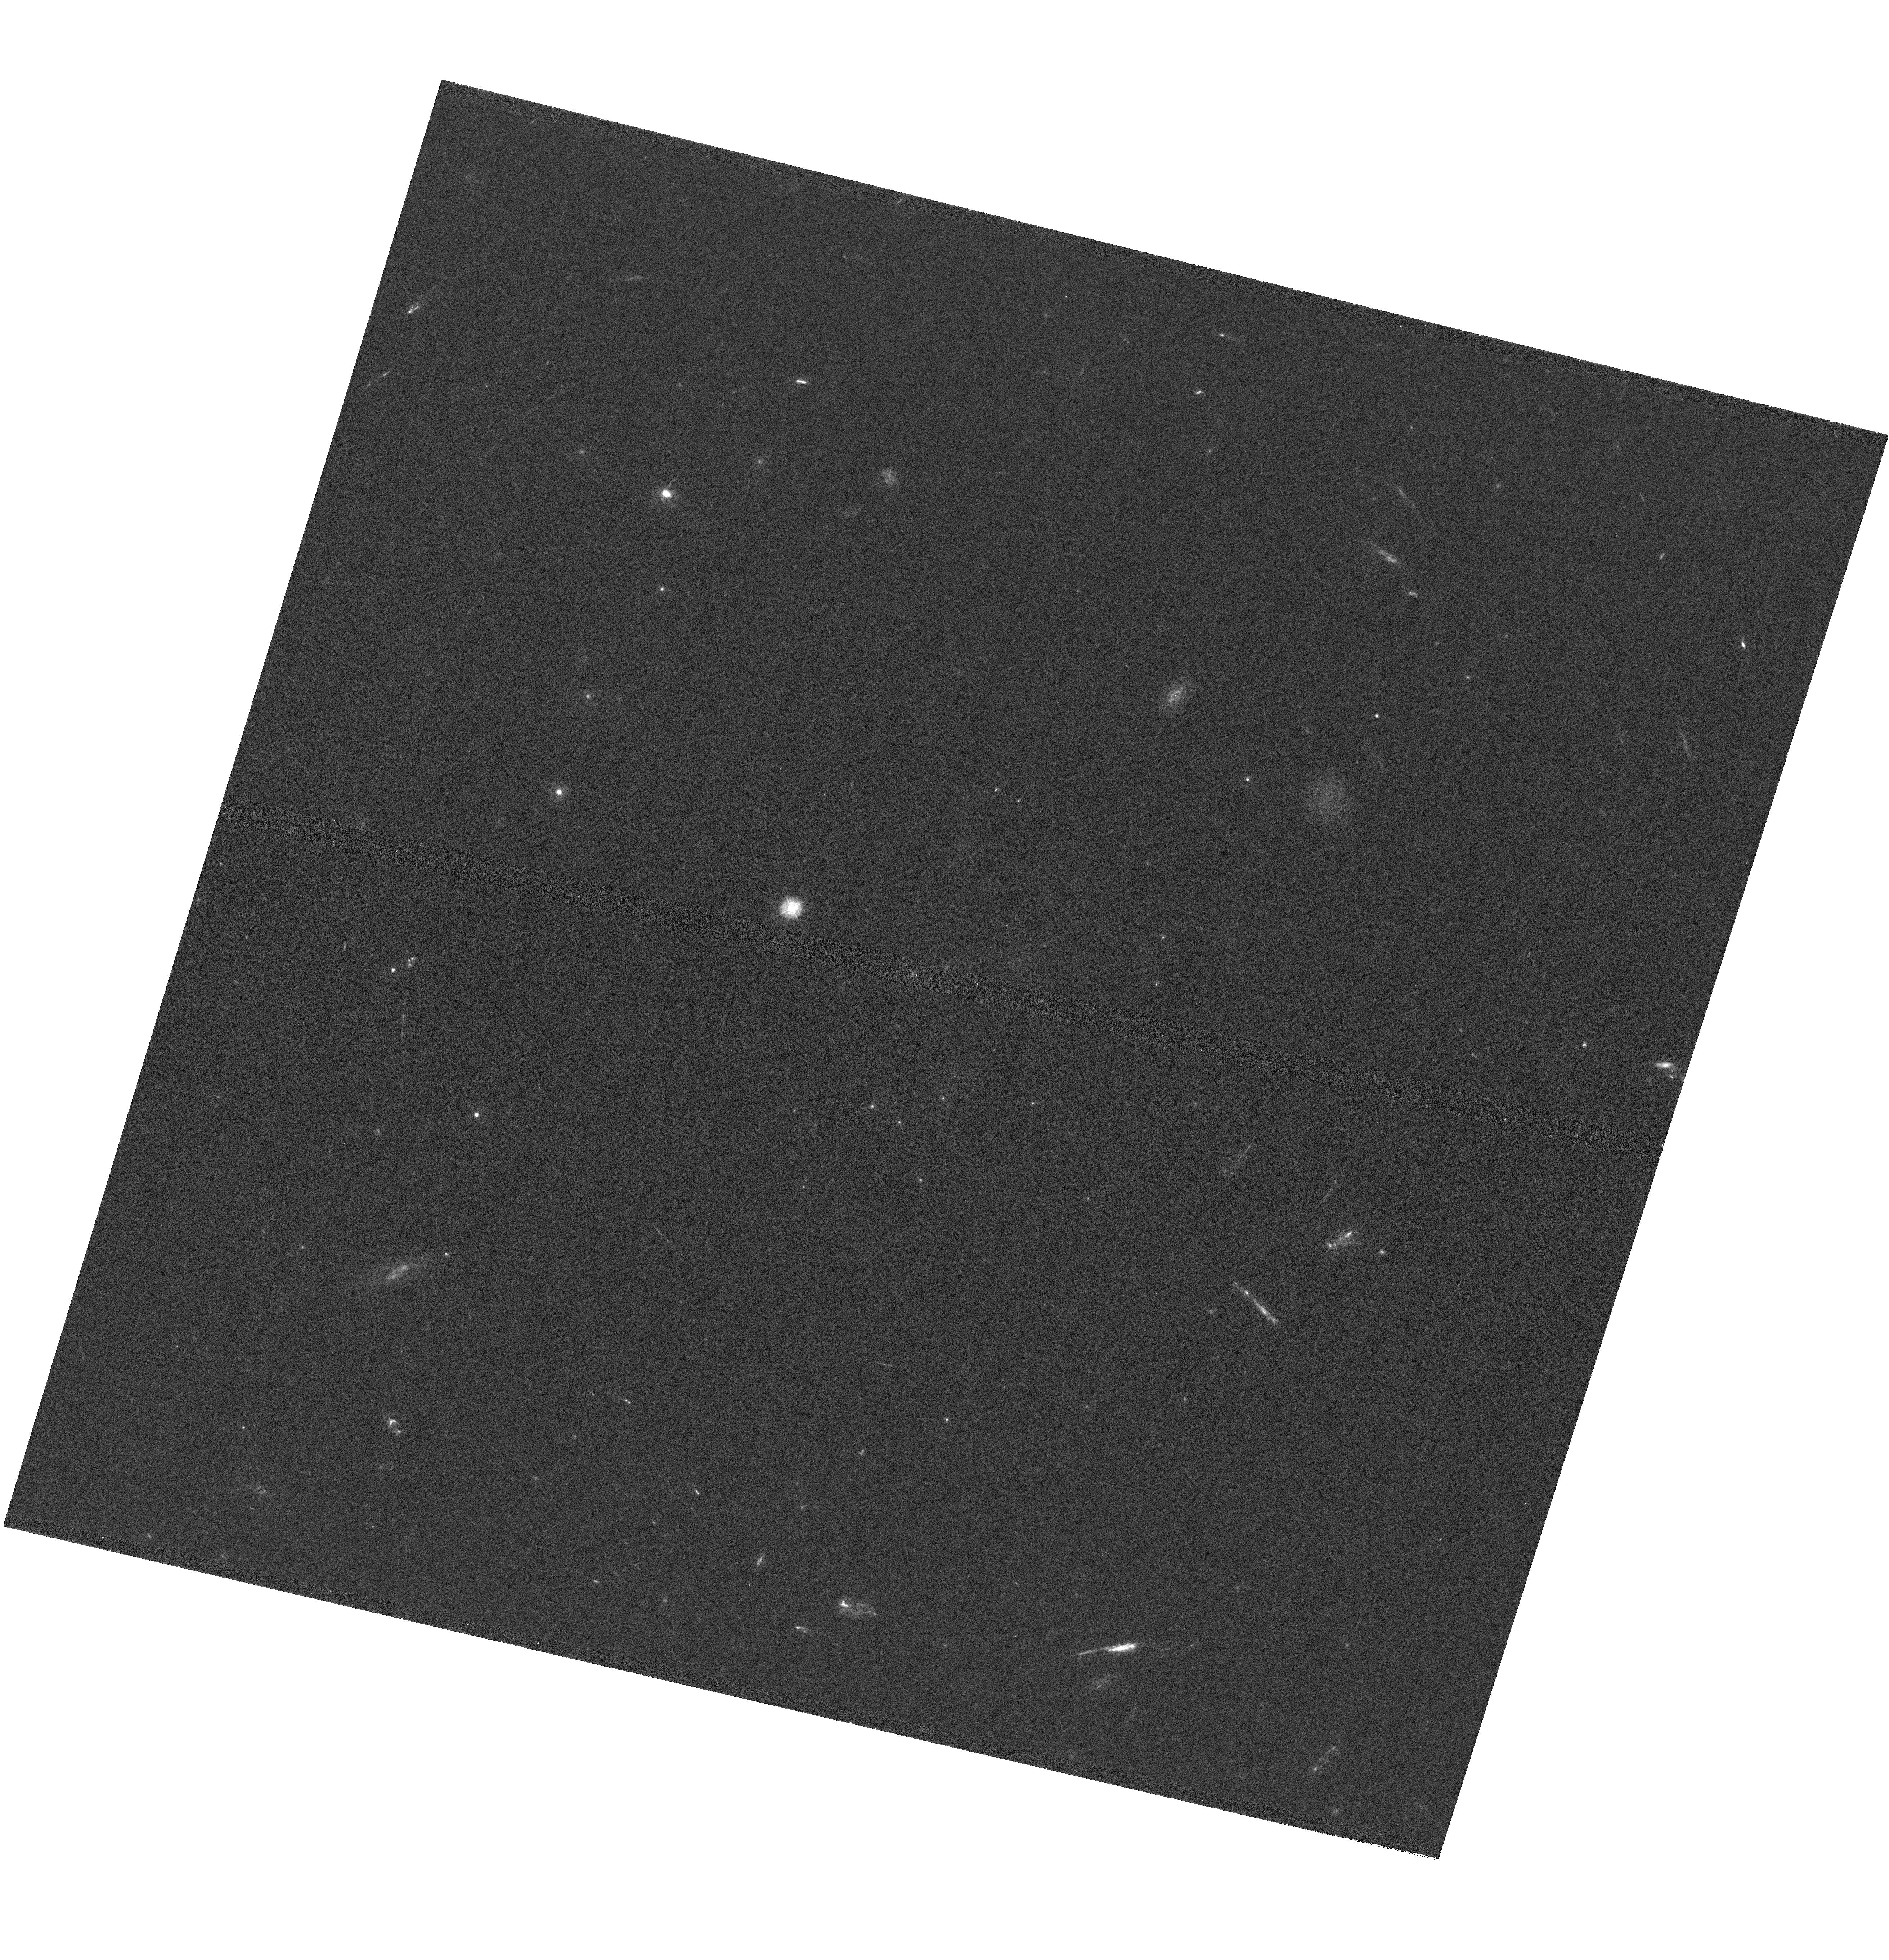
Target: A1689. Instrument: WFC3/UVIS. Filter: F275W. Exposure: 2.9 h. Observation ID: hst_12201_05_wfc3_uvis_f275w_ibja05

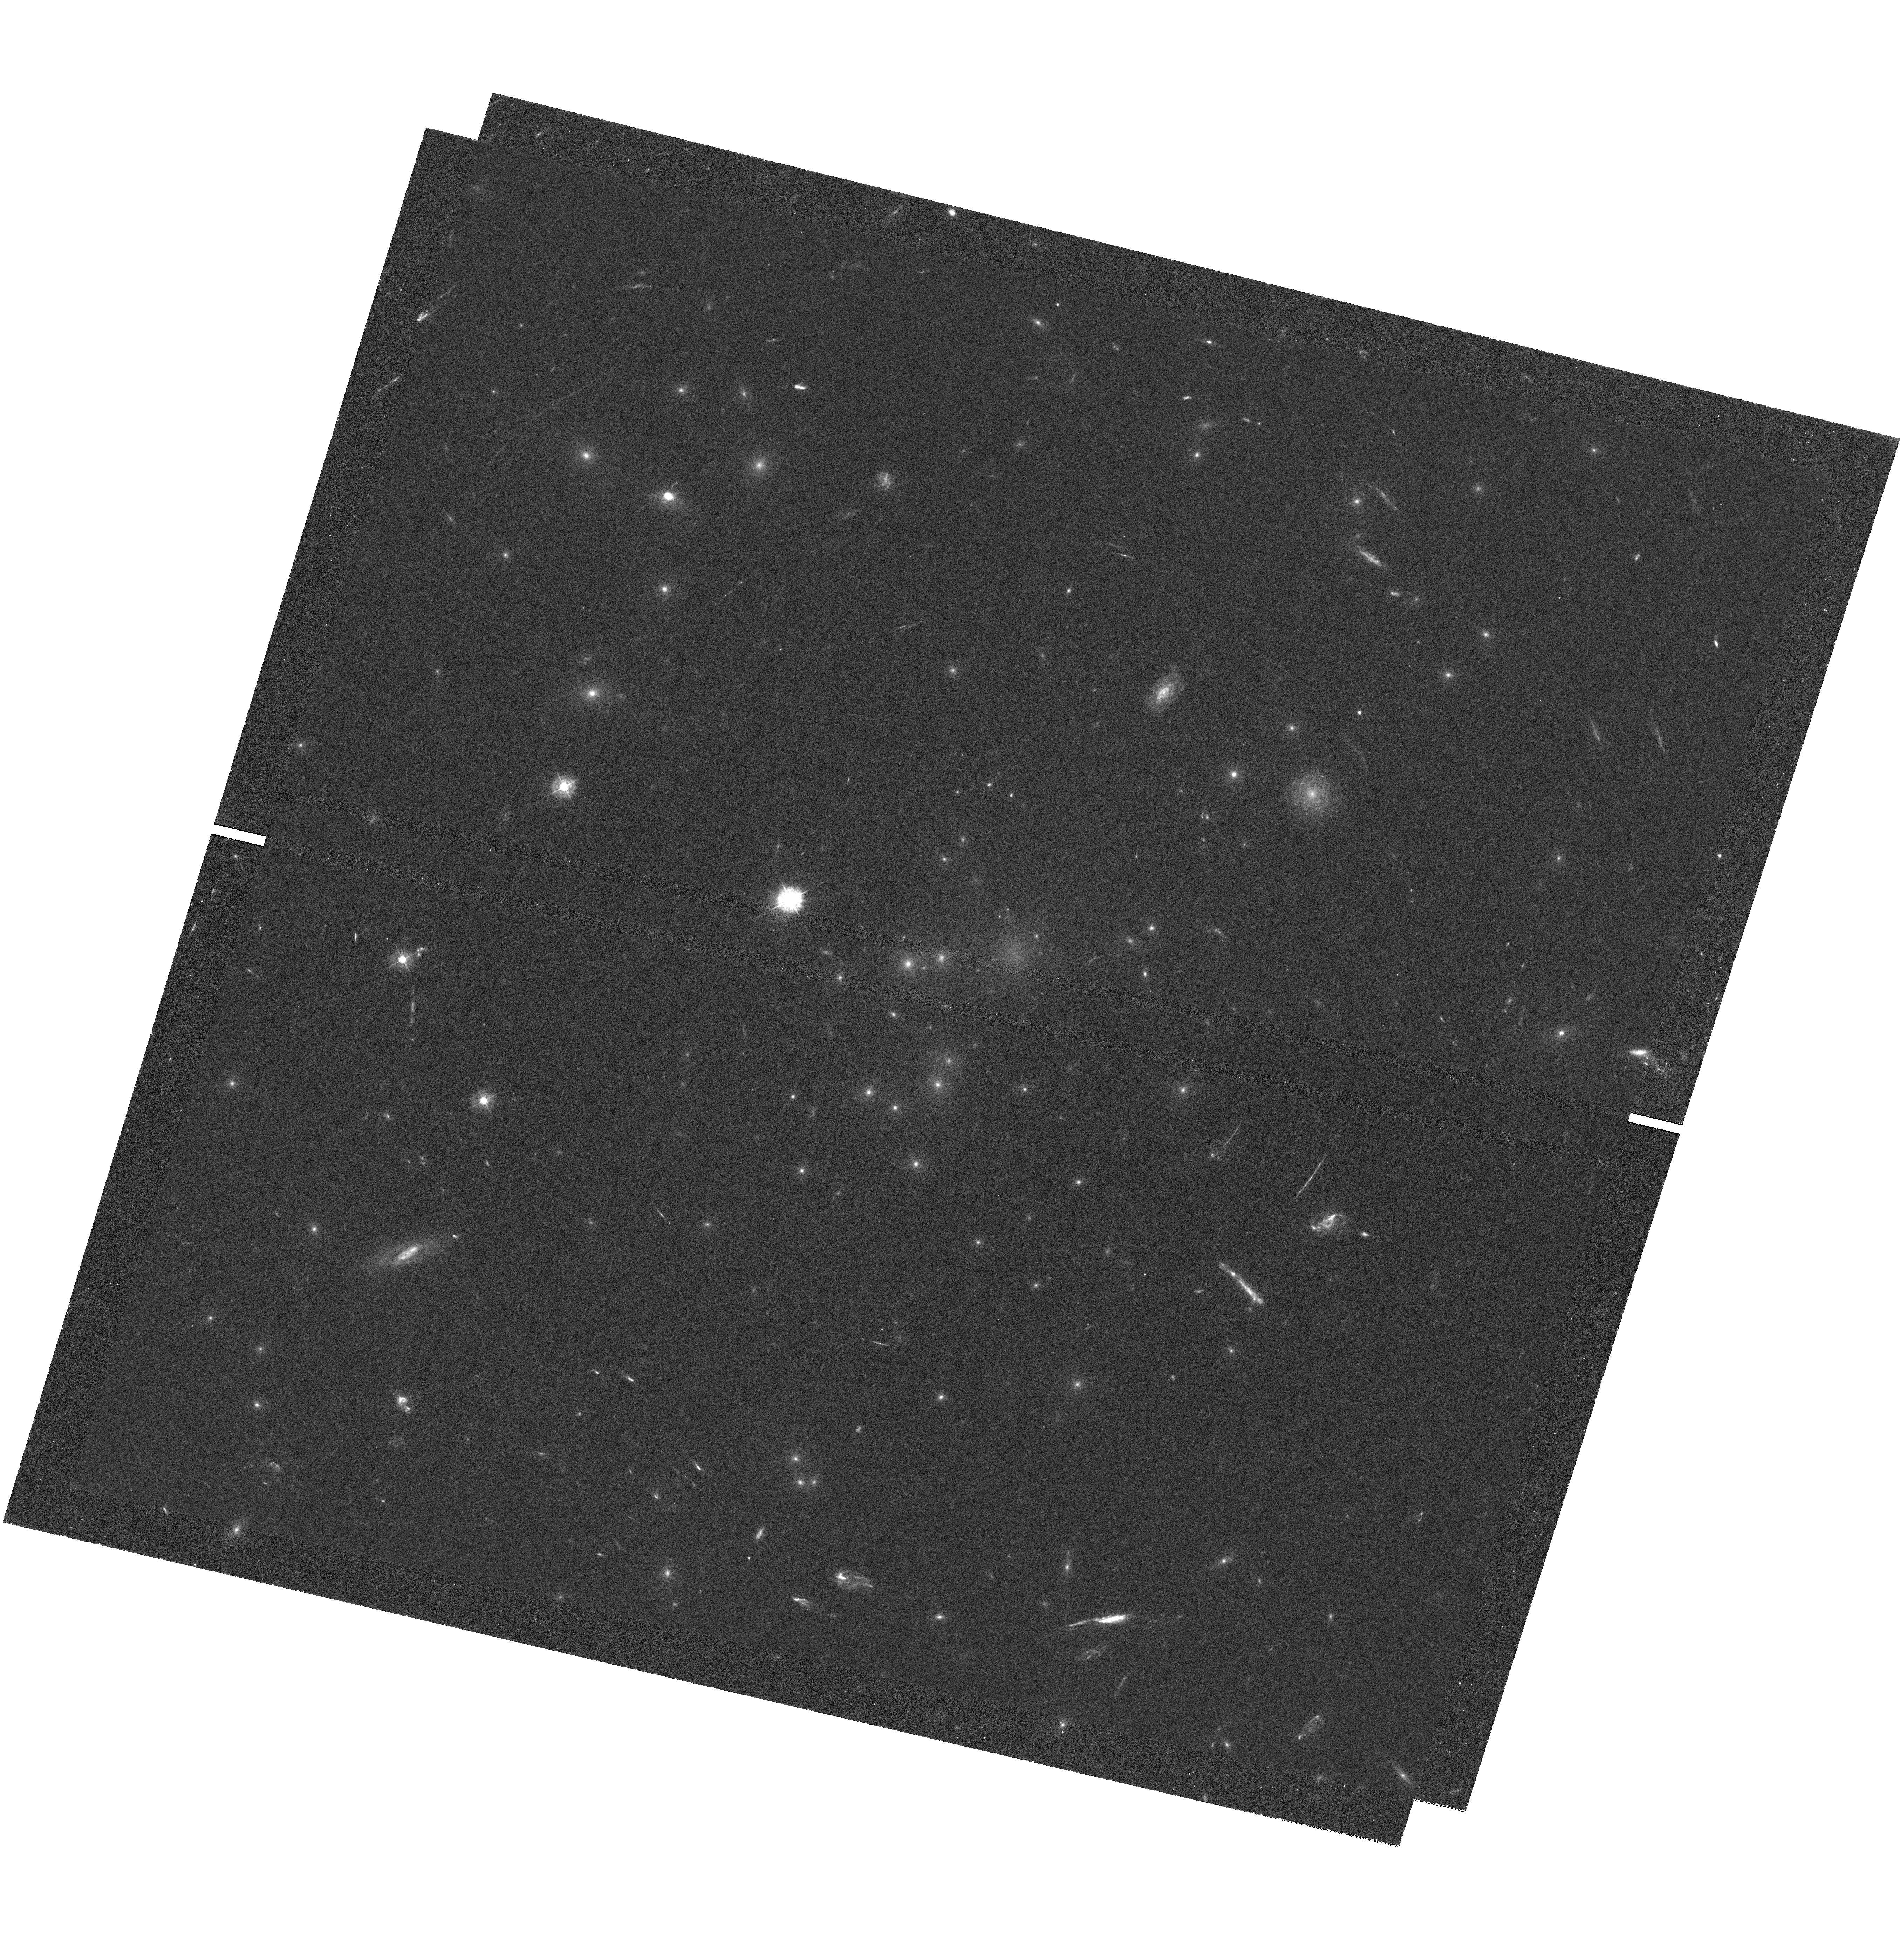
Target: A1689. Instrument: WFC3/UVIS. Filter: F336W. Exposure: 2.9 h. Observation ID: hst_12201_01_wfc3_uvis_f336w_ibja01

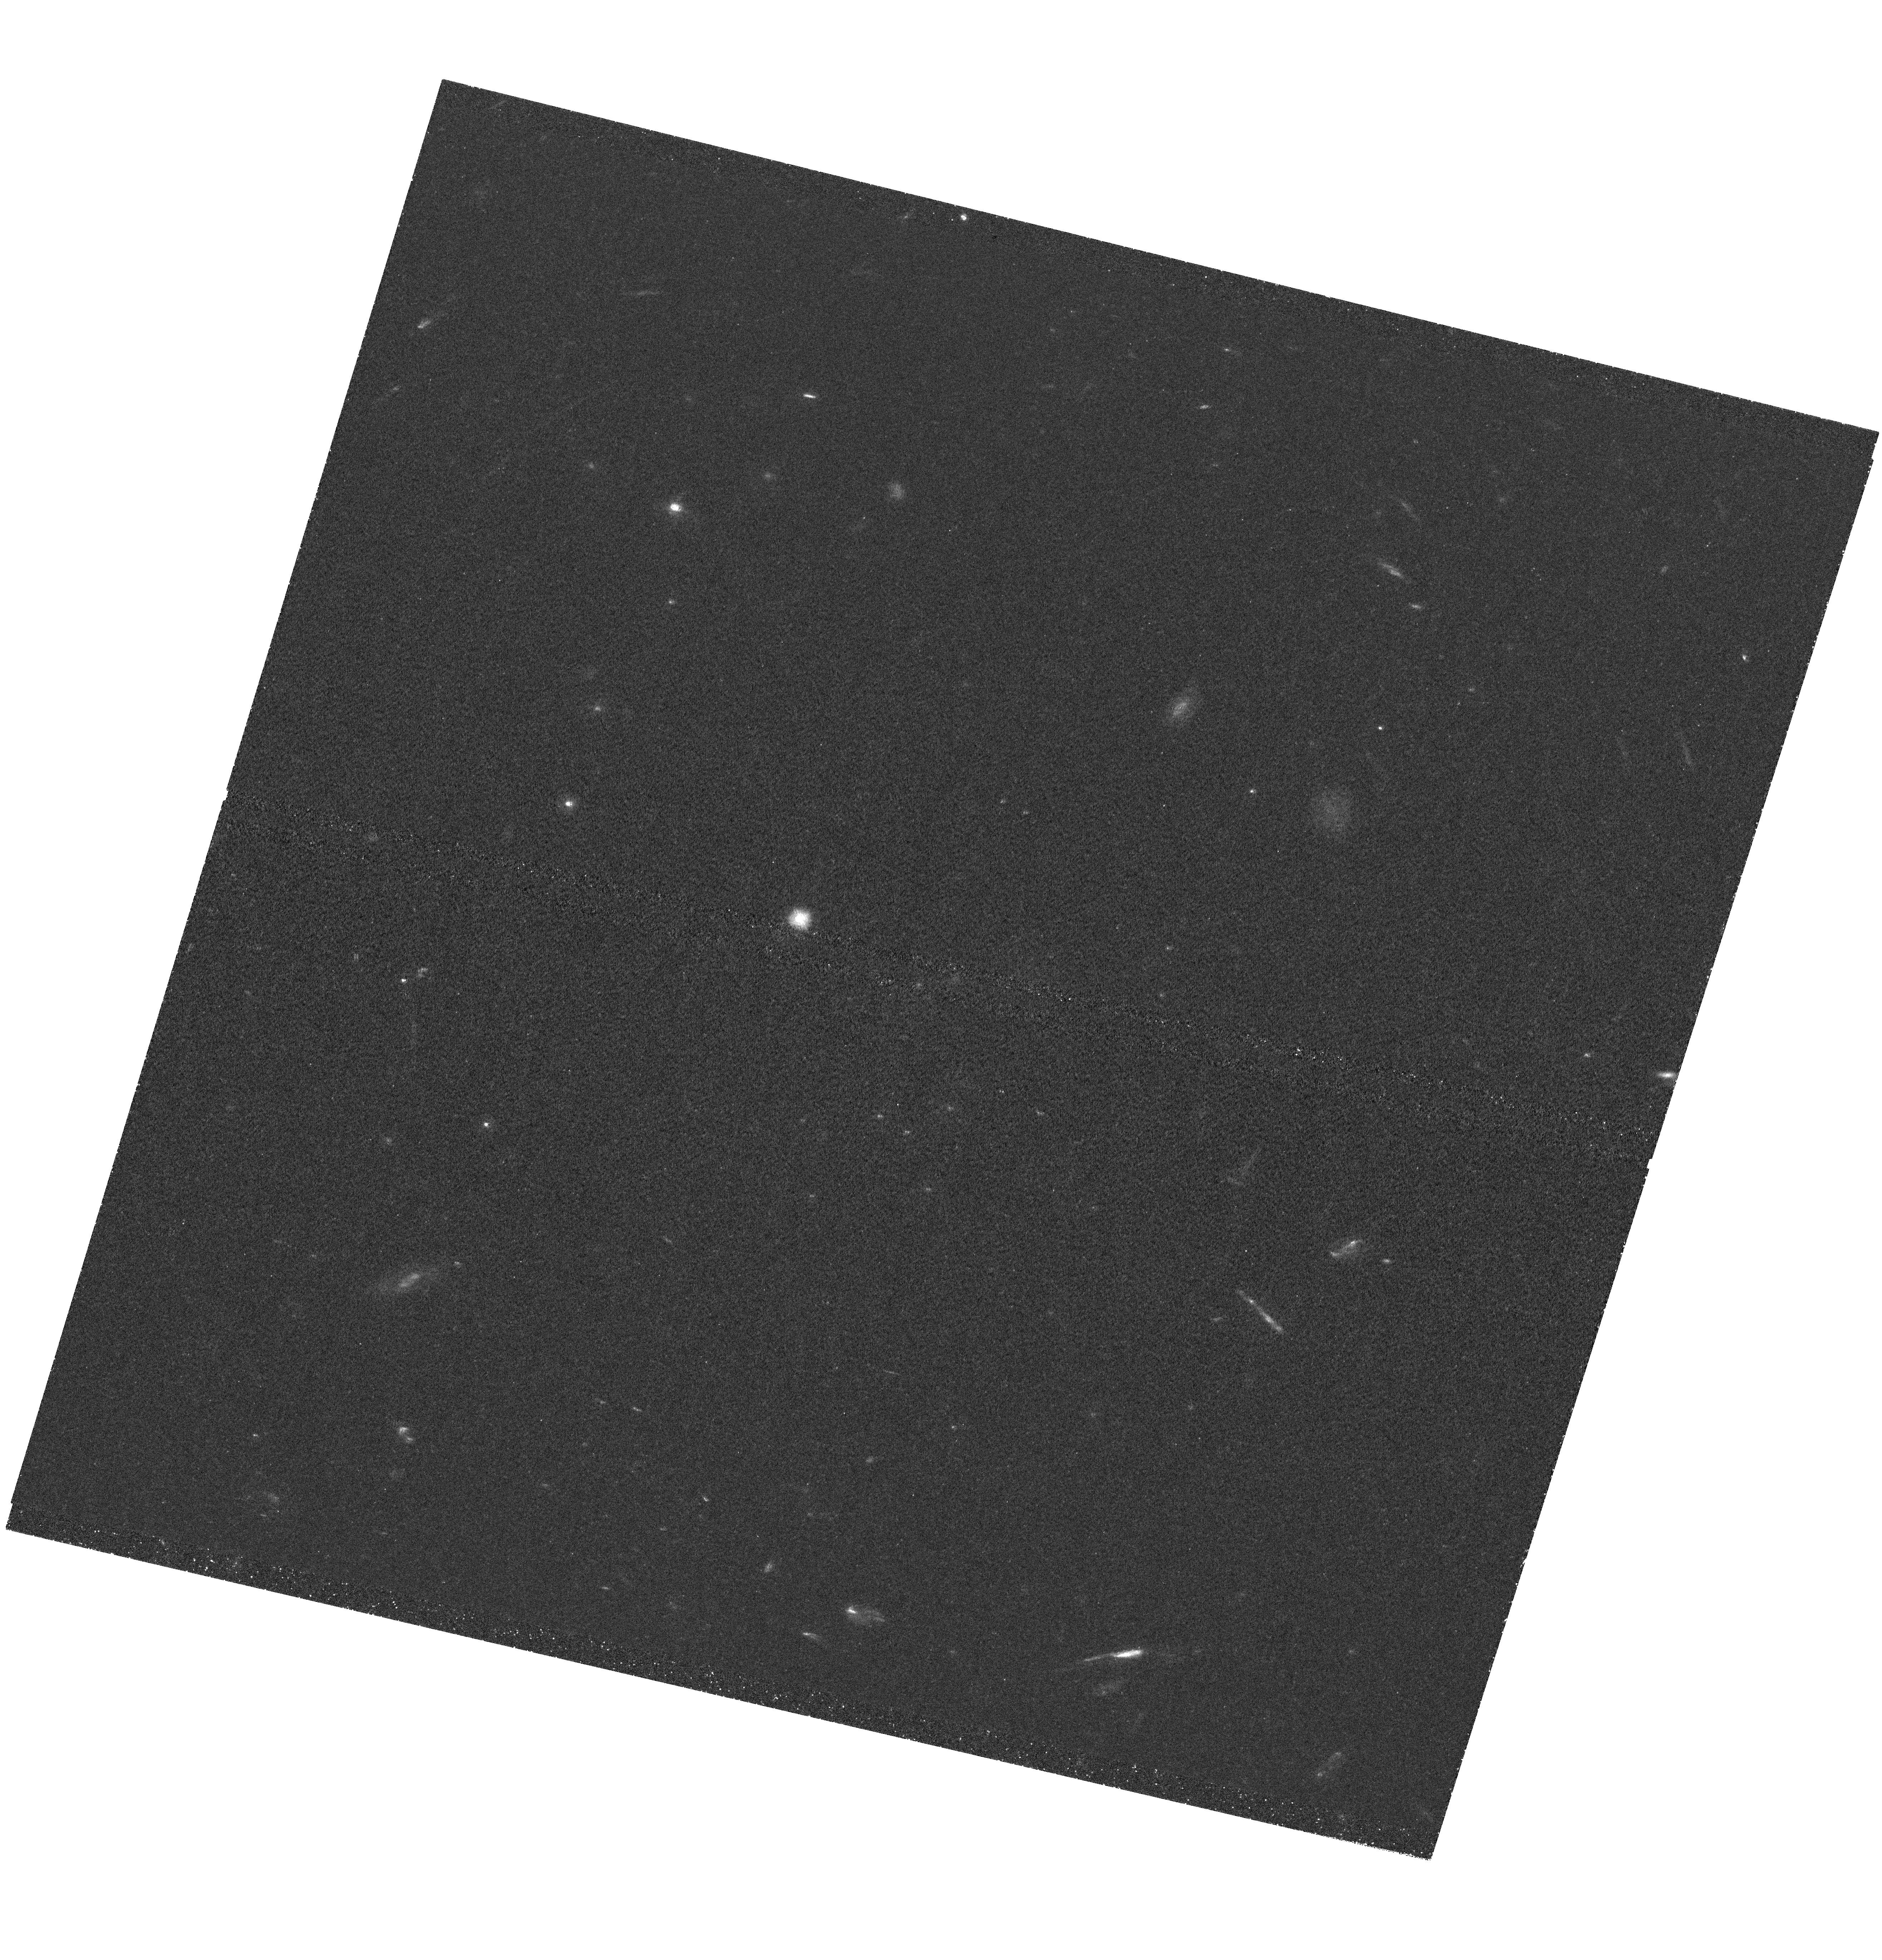
Target: A1689. Instrument: WFC3/UVIS. Filter: F275W. Exposure: 2.5 h. Observation ID: hst_12201_08_wfc3_uvis_f275w_ibja08

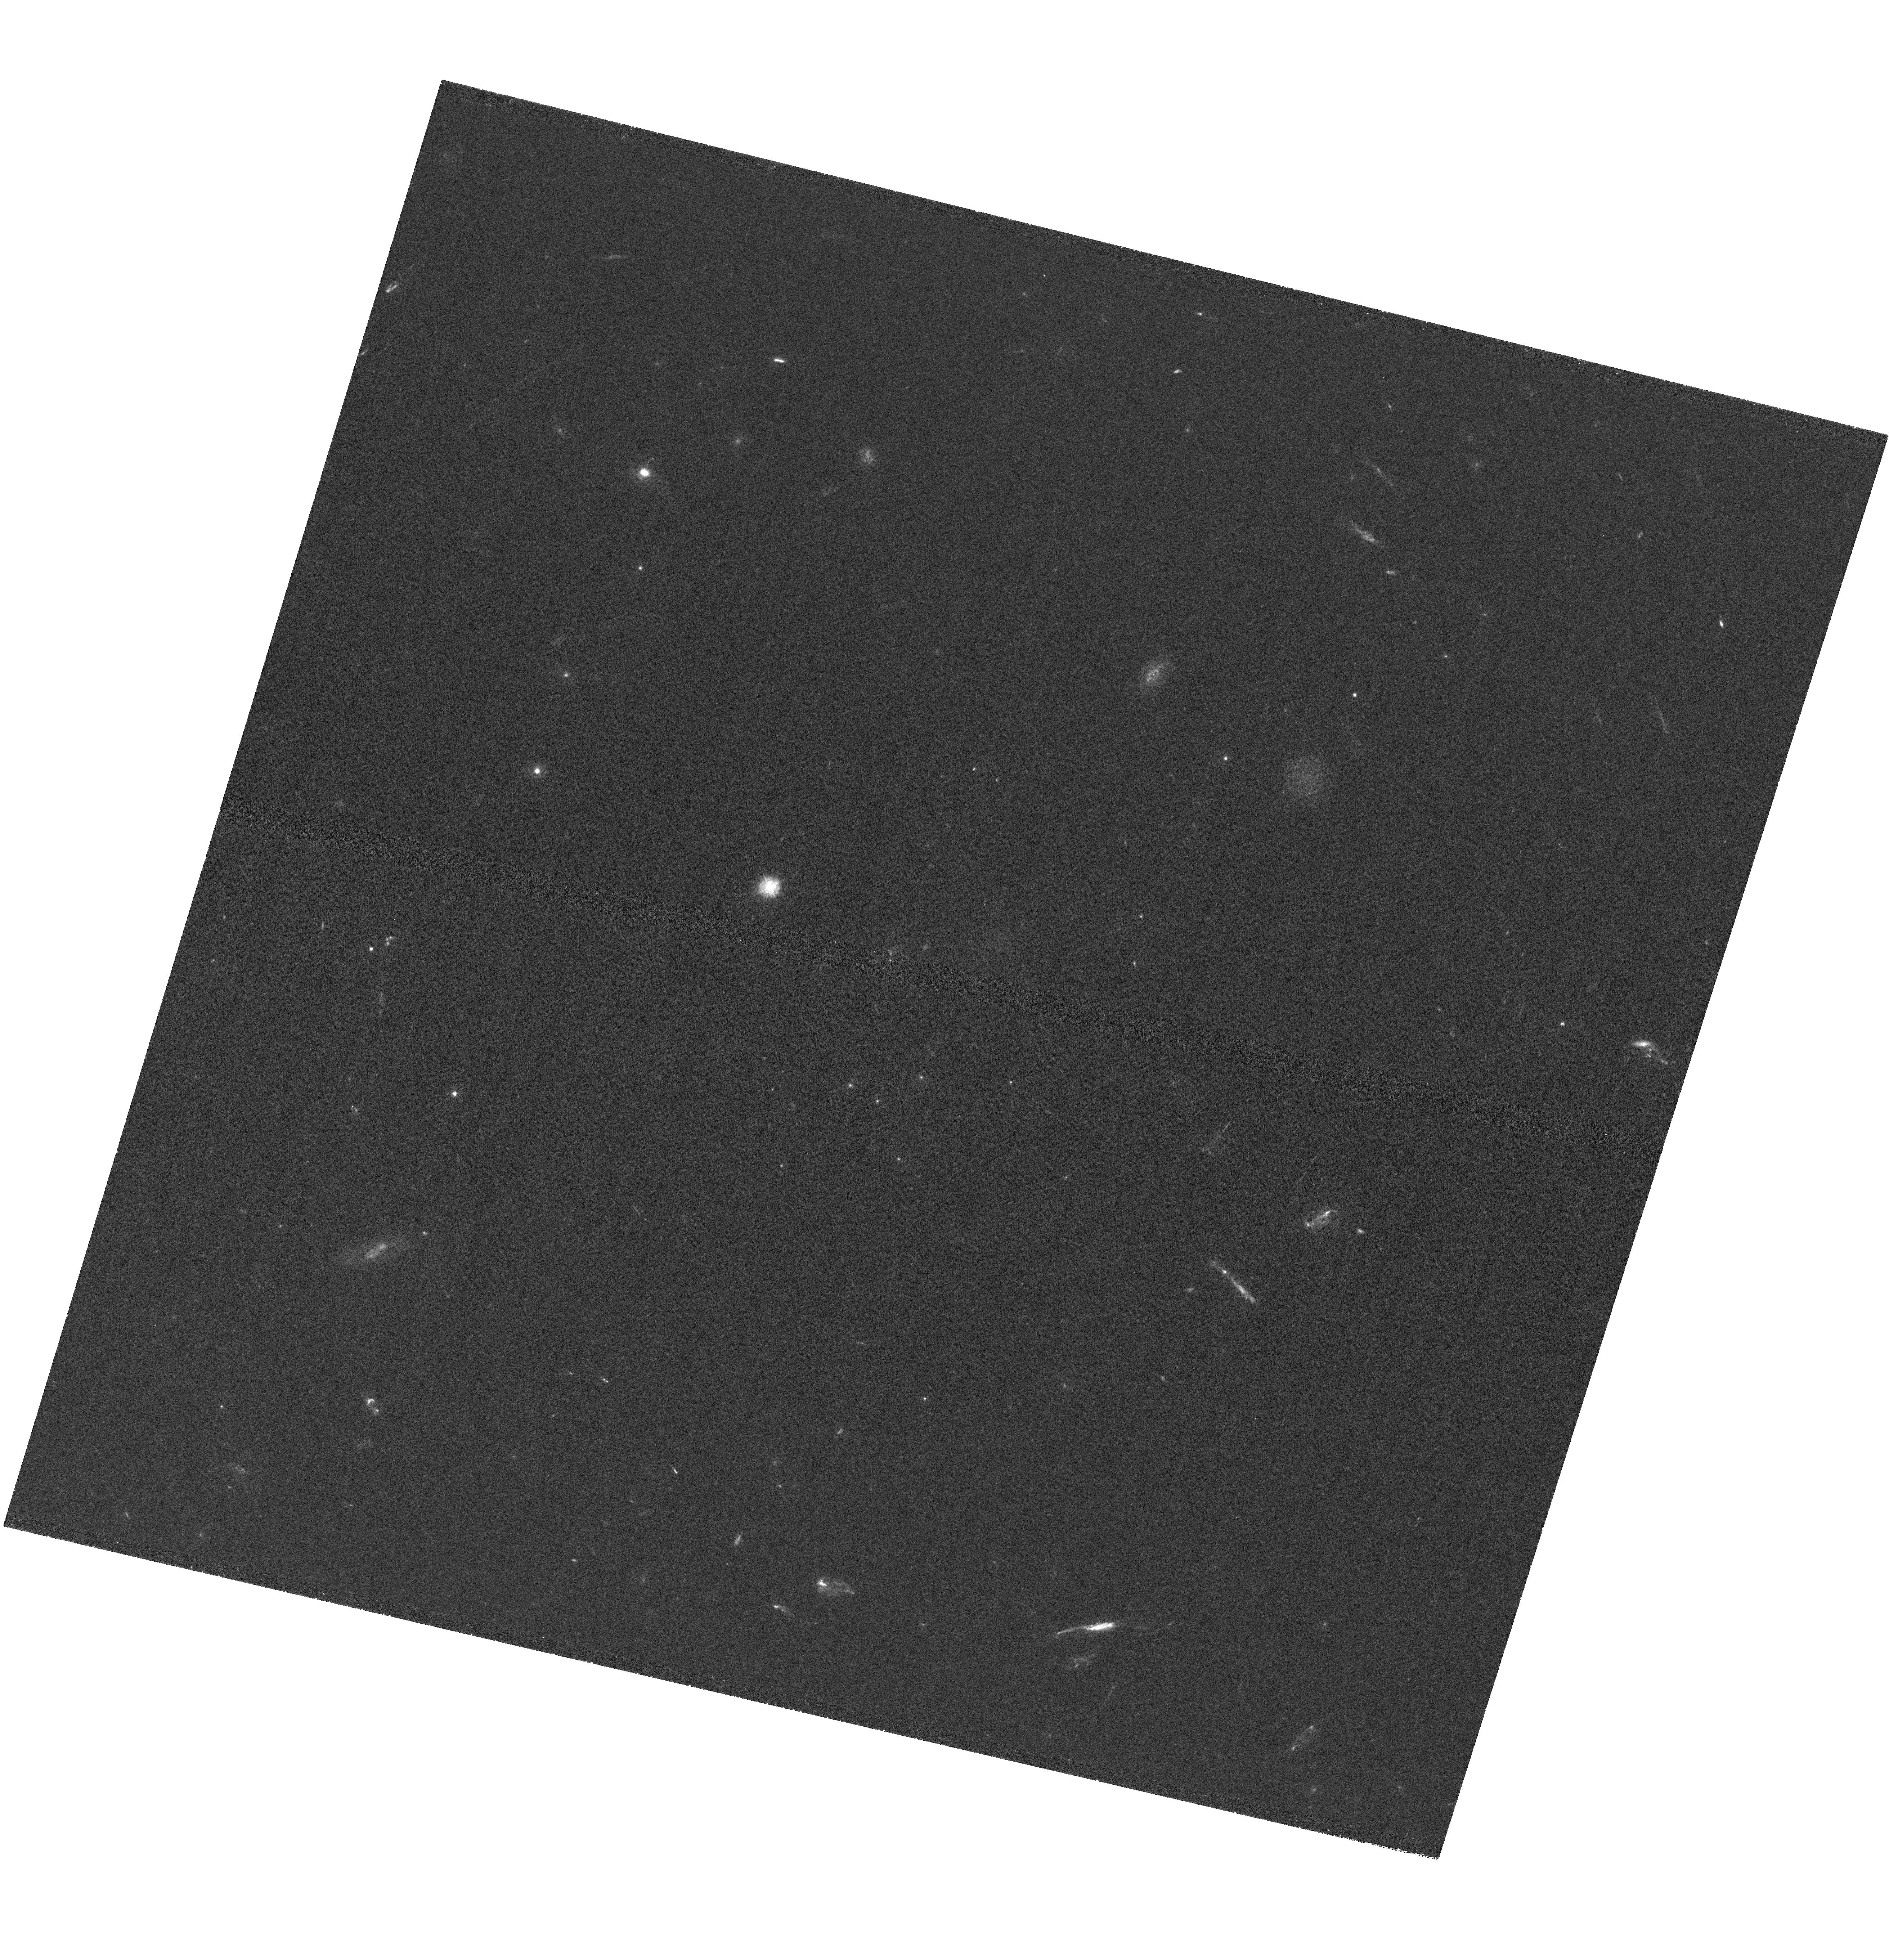
Target: A1689. Instrument: WFC3/UVIS. Filter: F275W. Exposure: 2.9 h. Observation ID: hst_12201_03_wfc3_uvis_f275w_ibja03

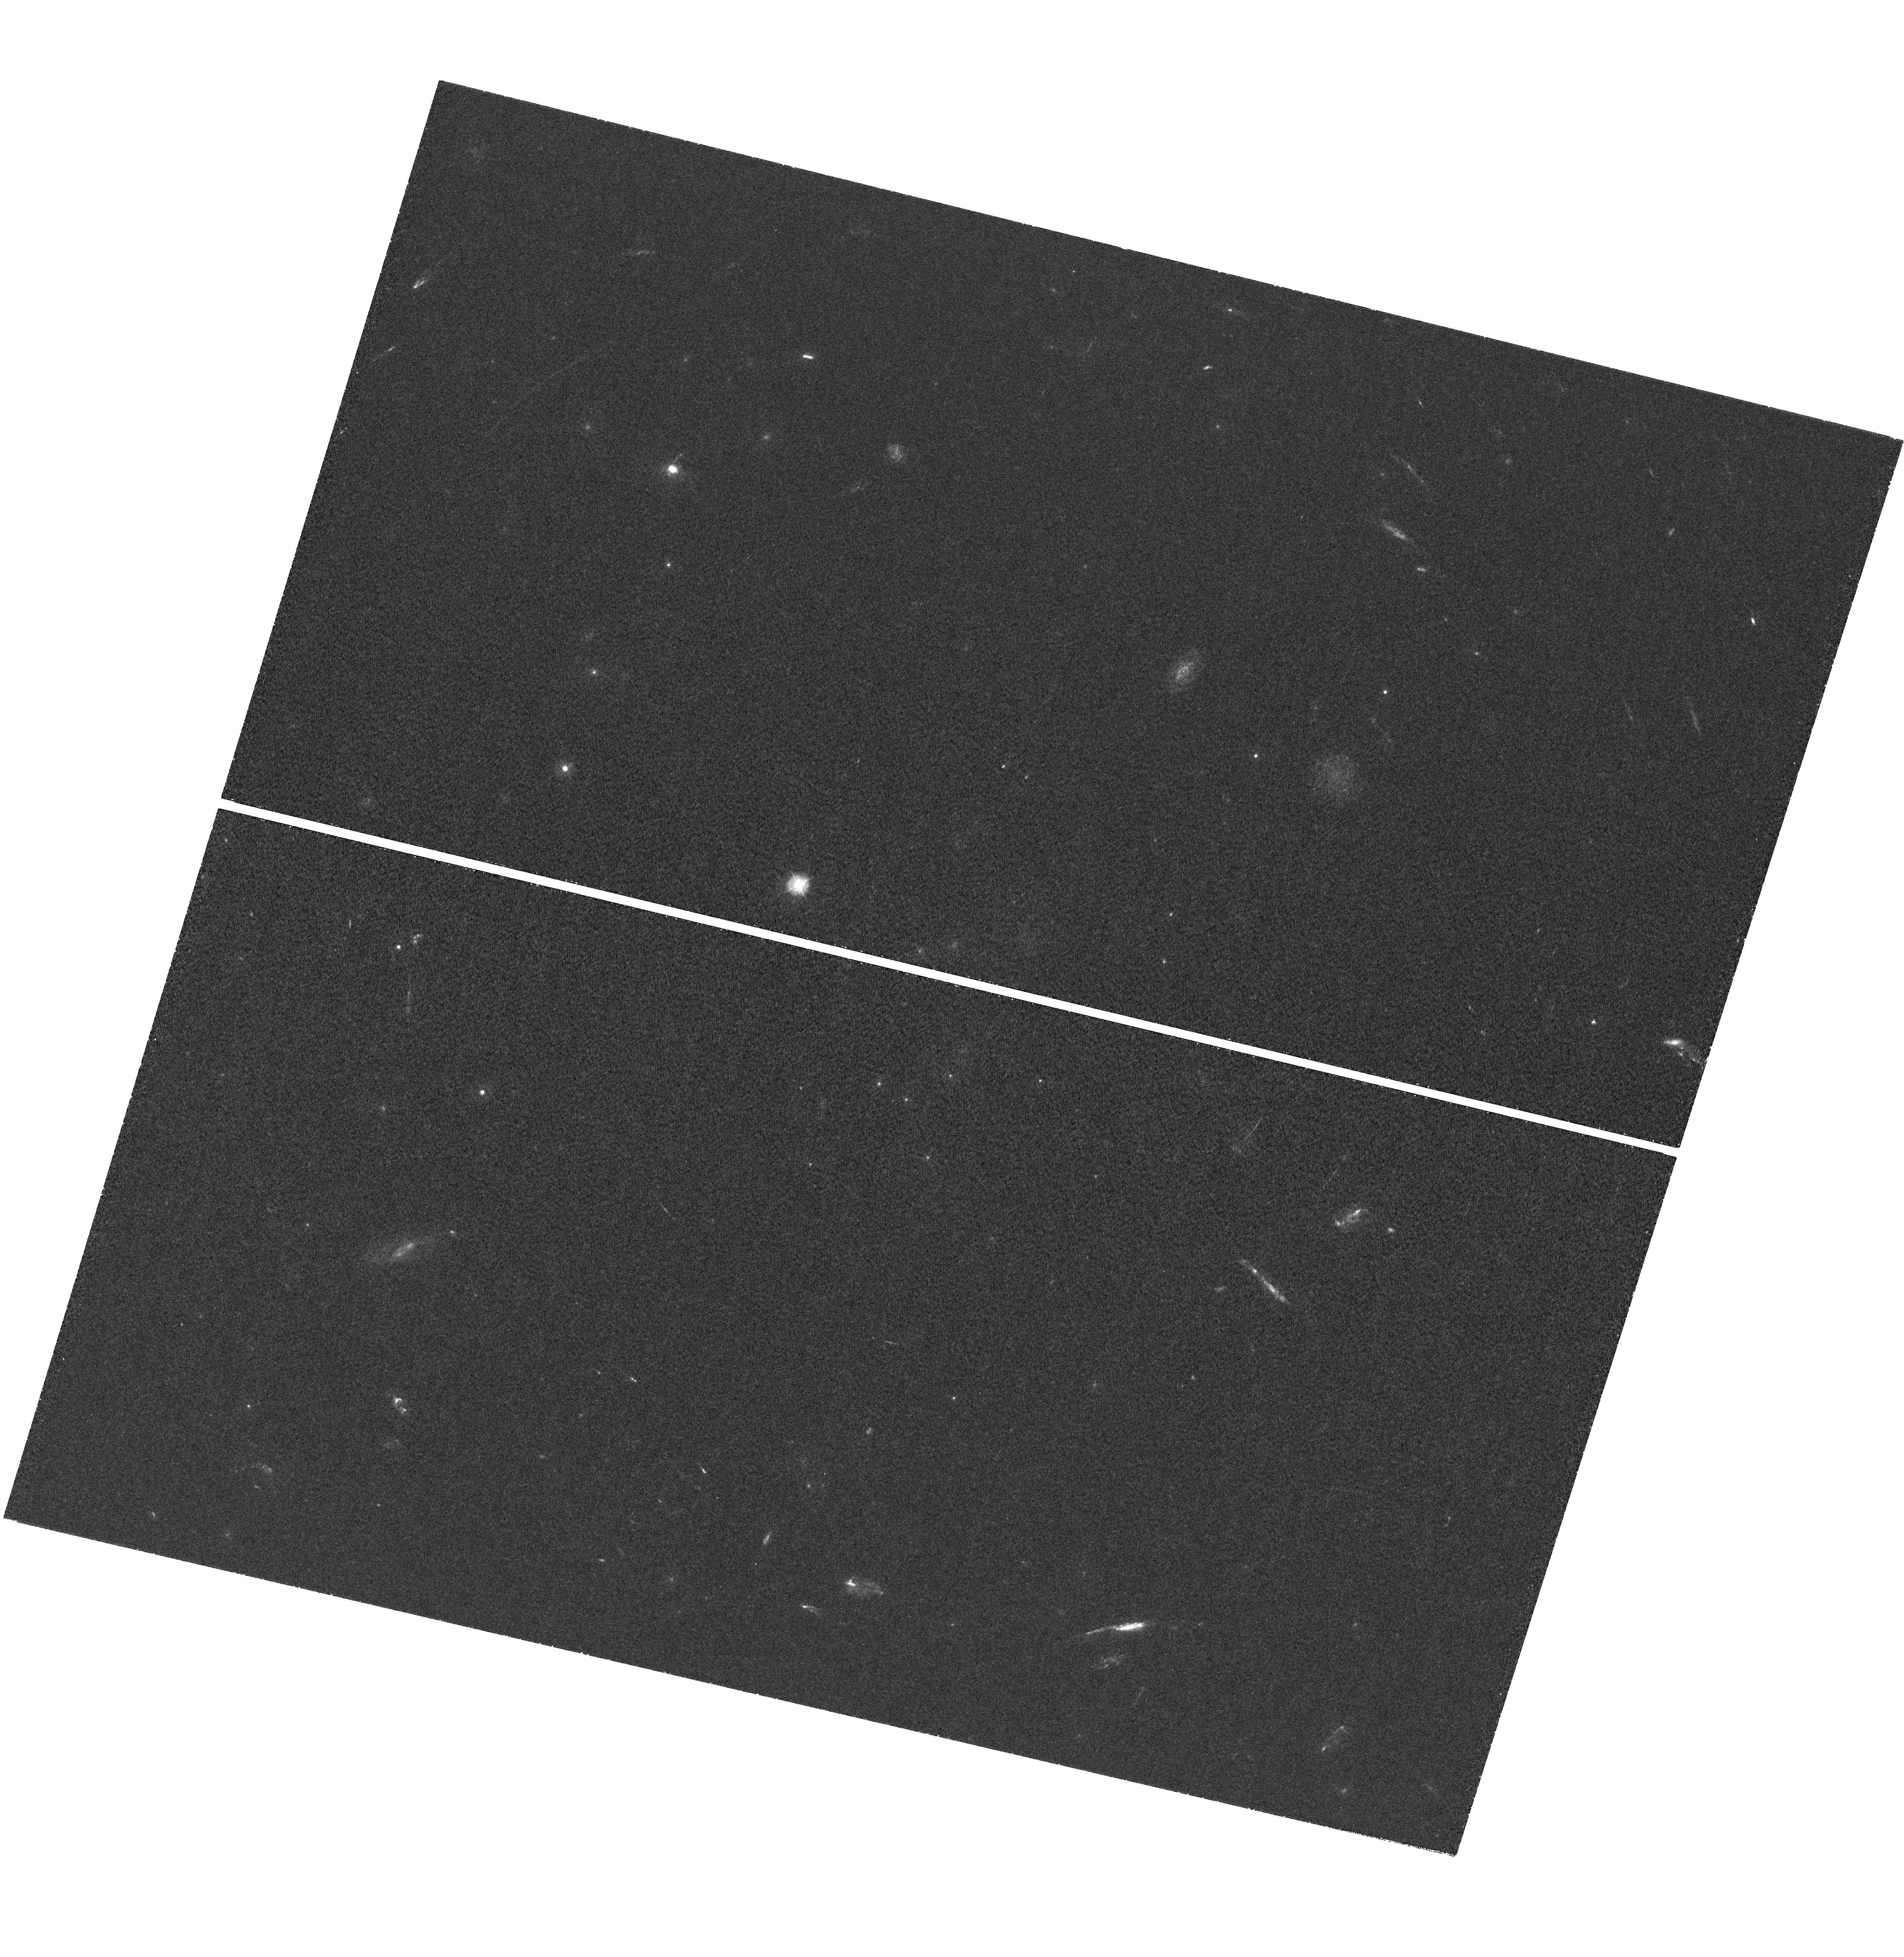
Target: A1689. Instrument: WFC3/UVIS. Filter: F275W. Exposure: 2.9 h. Observation ID: hst_12201_04_wfc3_uvis_f275w_ibja04

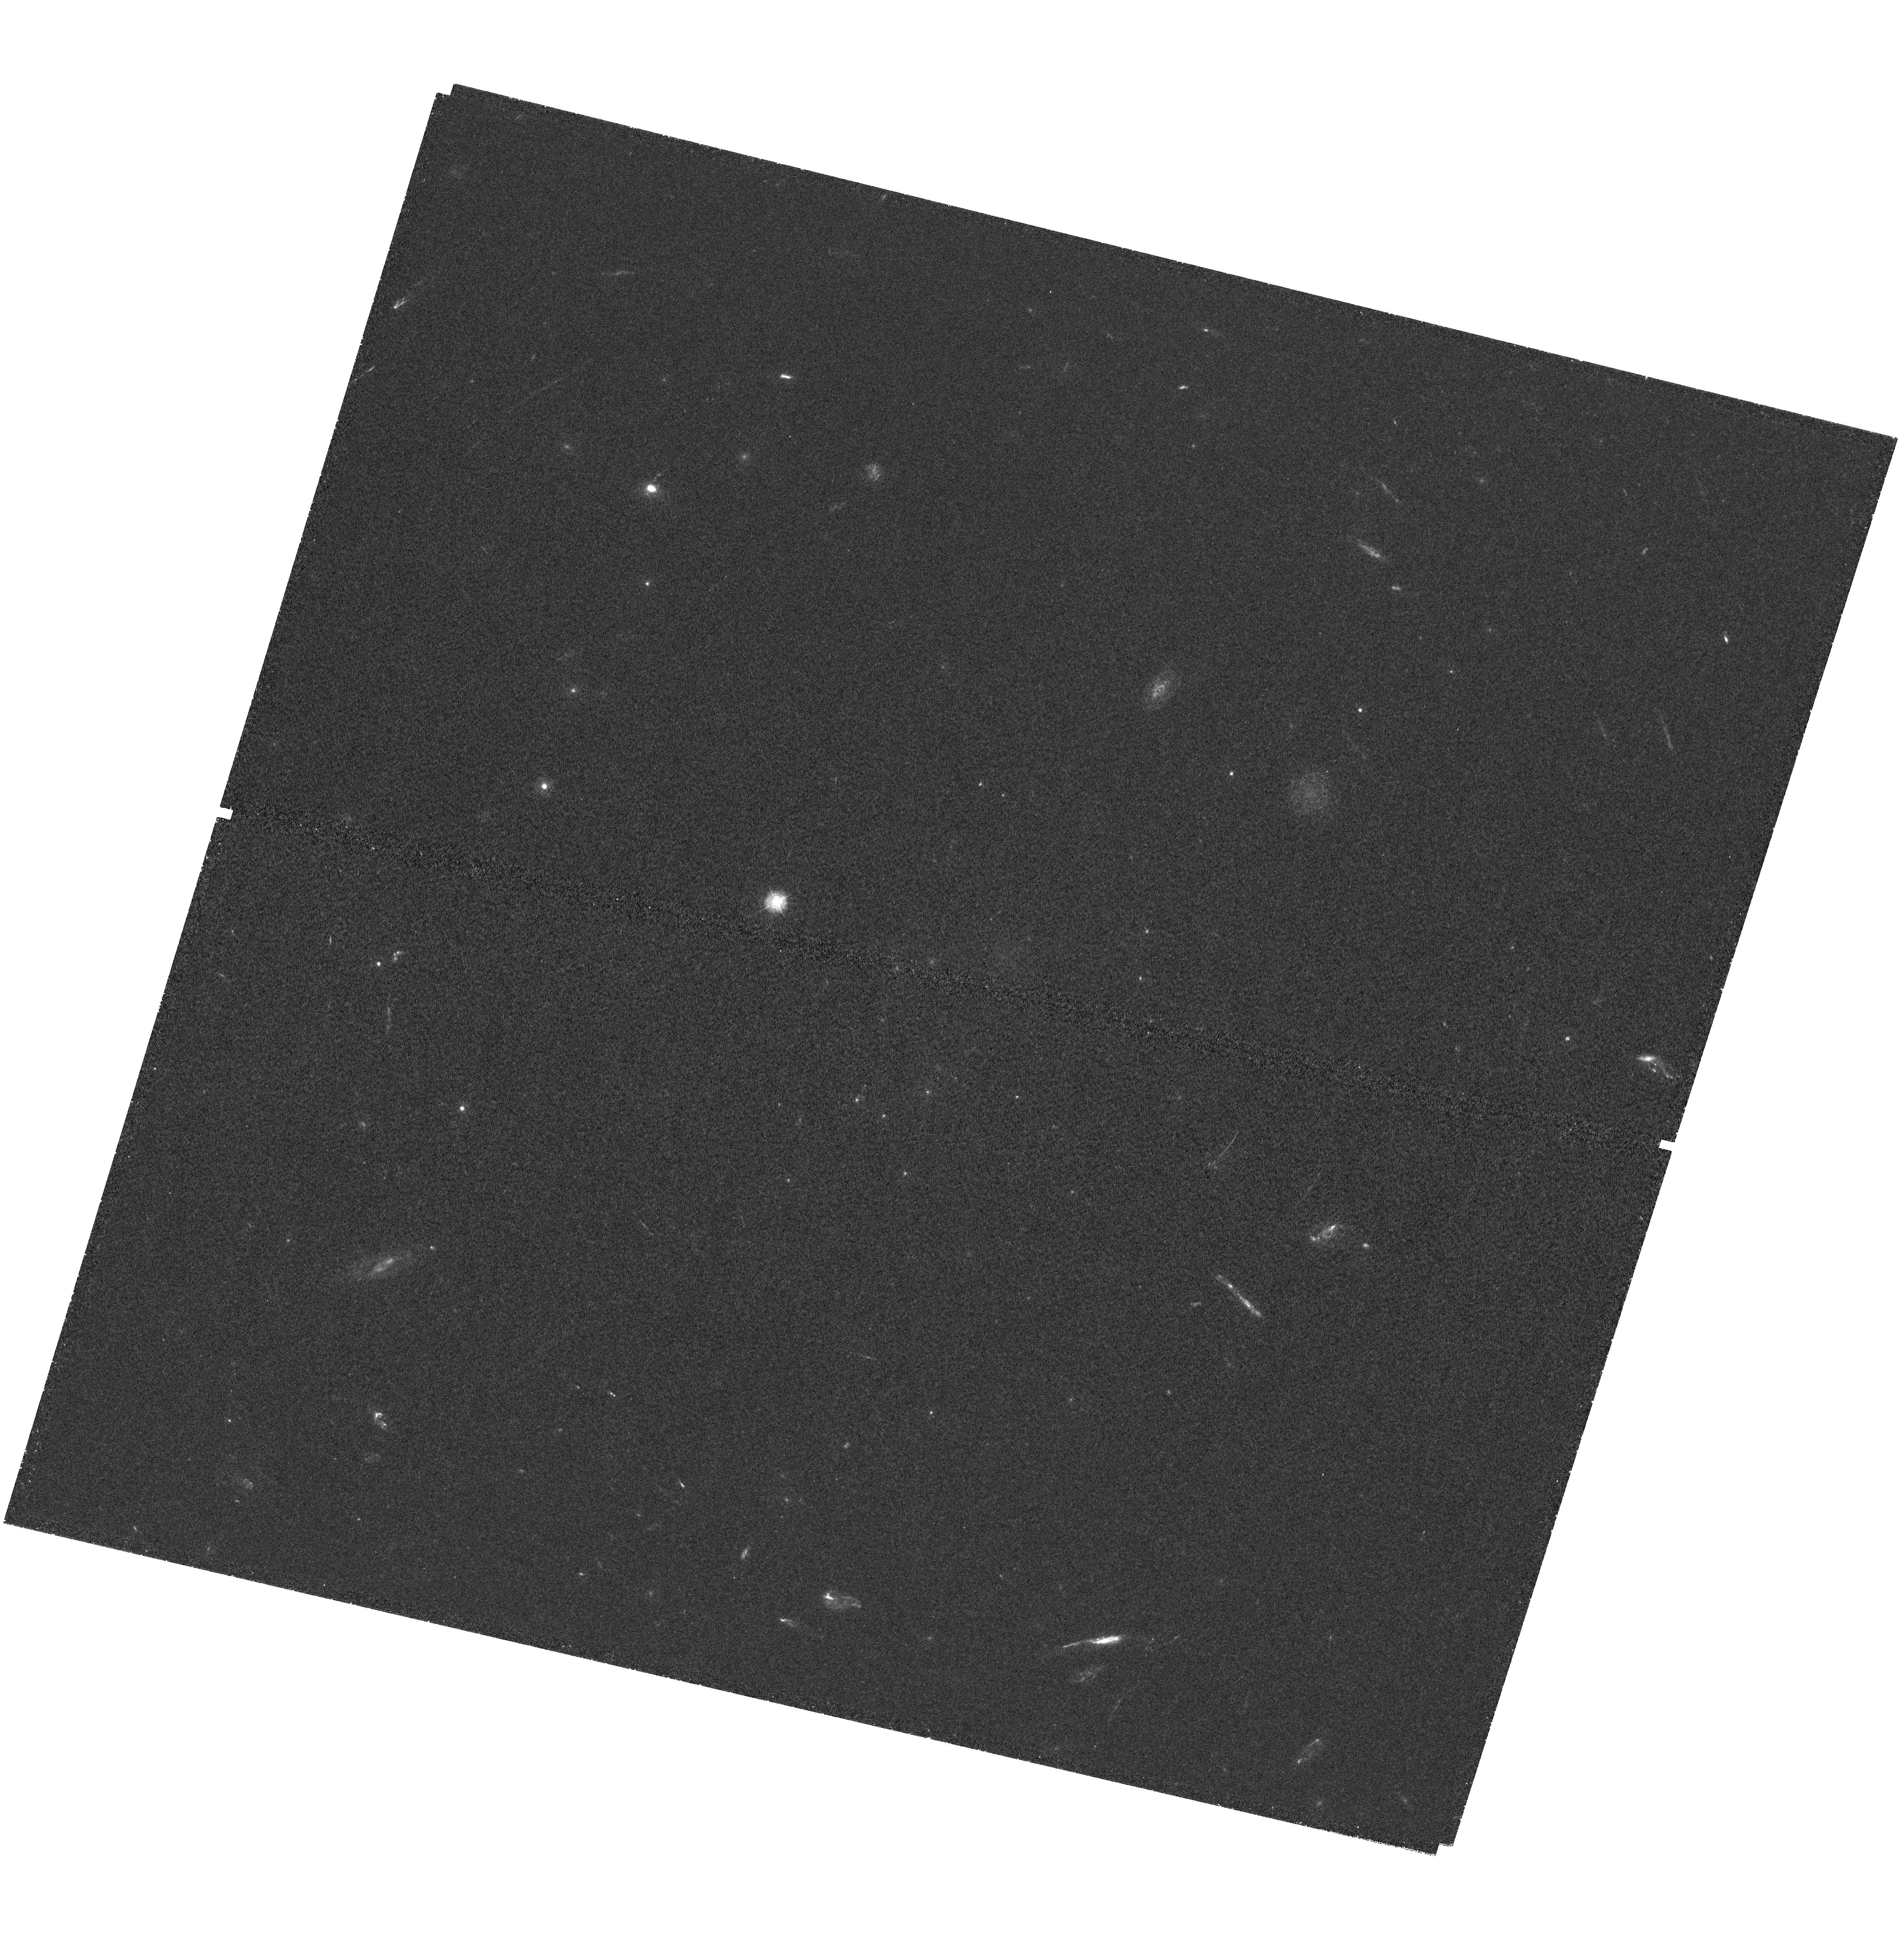
Target: A1689. Instrument: WFC3/UVIS. Filter: F275W. Exposure: 2.9 h. Observation ID: hst_12201_02_wfc3_uvis_f275w_ibja02

Ionizing Emission from the Faint Galaxies Responsible for Reionization (PI: Siana, Brian)

The epoch of formation of the first galaxies, and the subsequent reionization of the universe is the final frontier in galaxy evolution studies. In order to reionize the intergalactic medium by z=6, large fractions of ionizing photons must be escaping from the numerous feeble galaxies which we are now just beginning to detect at 6<z<10. Semi-analytic models and numerical simulations have suggested several different mechanisms to explain the required high escape fractions in these systems. Unfortunately, these feeble galaxies are far too faint to actually measure the escape fraction of Lyman continuum photons. Given their importance to the global star formation rate in the early universe and to reionization, our team has been identifying and characterizing large numbers of intrinsically very faint (-15<M_UV<-19) galaxies at 1.5<z<4 that are highly magnified by foreground massive clusters. Here we propose a single deep (34 orbit) near-UV (F275W) image of the restframe HI-ionizing continuum of 13 of these galaxies with 2.52<z<2.66 lying behind the cluster Abell 1689. The increased sensitivity and spatial resolution provided by the strong gravitational lensing allows an unprecedented measurement of the escape fraction of ionizing radiation from the types of galaxies deeemed responsible for reionization. When combining these data with existing HST optical/IR imaging and our own very deep Keck/Subaru near-IR/optical spectra, we will be able to determine the mechanisms that allow for large escape fractions, and better understand the process of reionization.